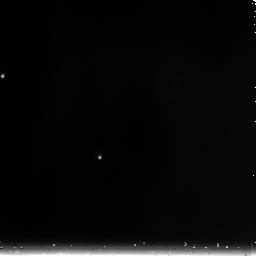
Target: 1812095. Instrument: NICMOS/NIC3. Filter: F240M. Exposure: 1 min. Observation ID: n9iu02050

Spectrophotometric Standards for Cross-Observatory Calibration (PI: Diaz-Miller, Rosa)

This program will obtain NICMOS spectrophotometry of four main sequence A stars and four K giants, each selected from the Spitzer IRAC photometric calibration target and/or candidate calibration target lists (Reach et al 2005, PASP, 117, 978). These observations will supplement existing HST observations of DA white dwarfs and solar analogs, and will provide a broad base of stellar types for spectrophotometric cross calibration of HST, Spitzer, and eventually JWST. The targets are chosen to be faint enough for unsaturated observations with JWST NIRSPEC, yet still bright enough for high signal to noise in relatively short observations with HST+NICMOS and with Spitzer+IRAC. ANALYSIS OF THE FIRST OBS OF 1812095 & KF06T2 These data demonstated heavy saturation in the longer exposures. For example, 1812095 (A3V, V=11.8, Ks=11.6) shows a peak rate of ~250DN/s in G096, while KF06T2 (K1.5III V=13.8, Ks=11.3) reaches ~250DN/s in G206, including the ~100DN/s of background. Thus, full saturation of some charge wells occurred after integrating for ~100s. Adopting a 2x safety factor, the integration times should be limited to ~50s. The brightest stars are Ks=11, or ~32% brighter.